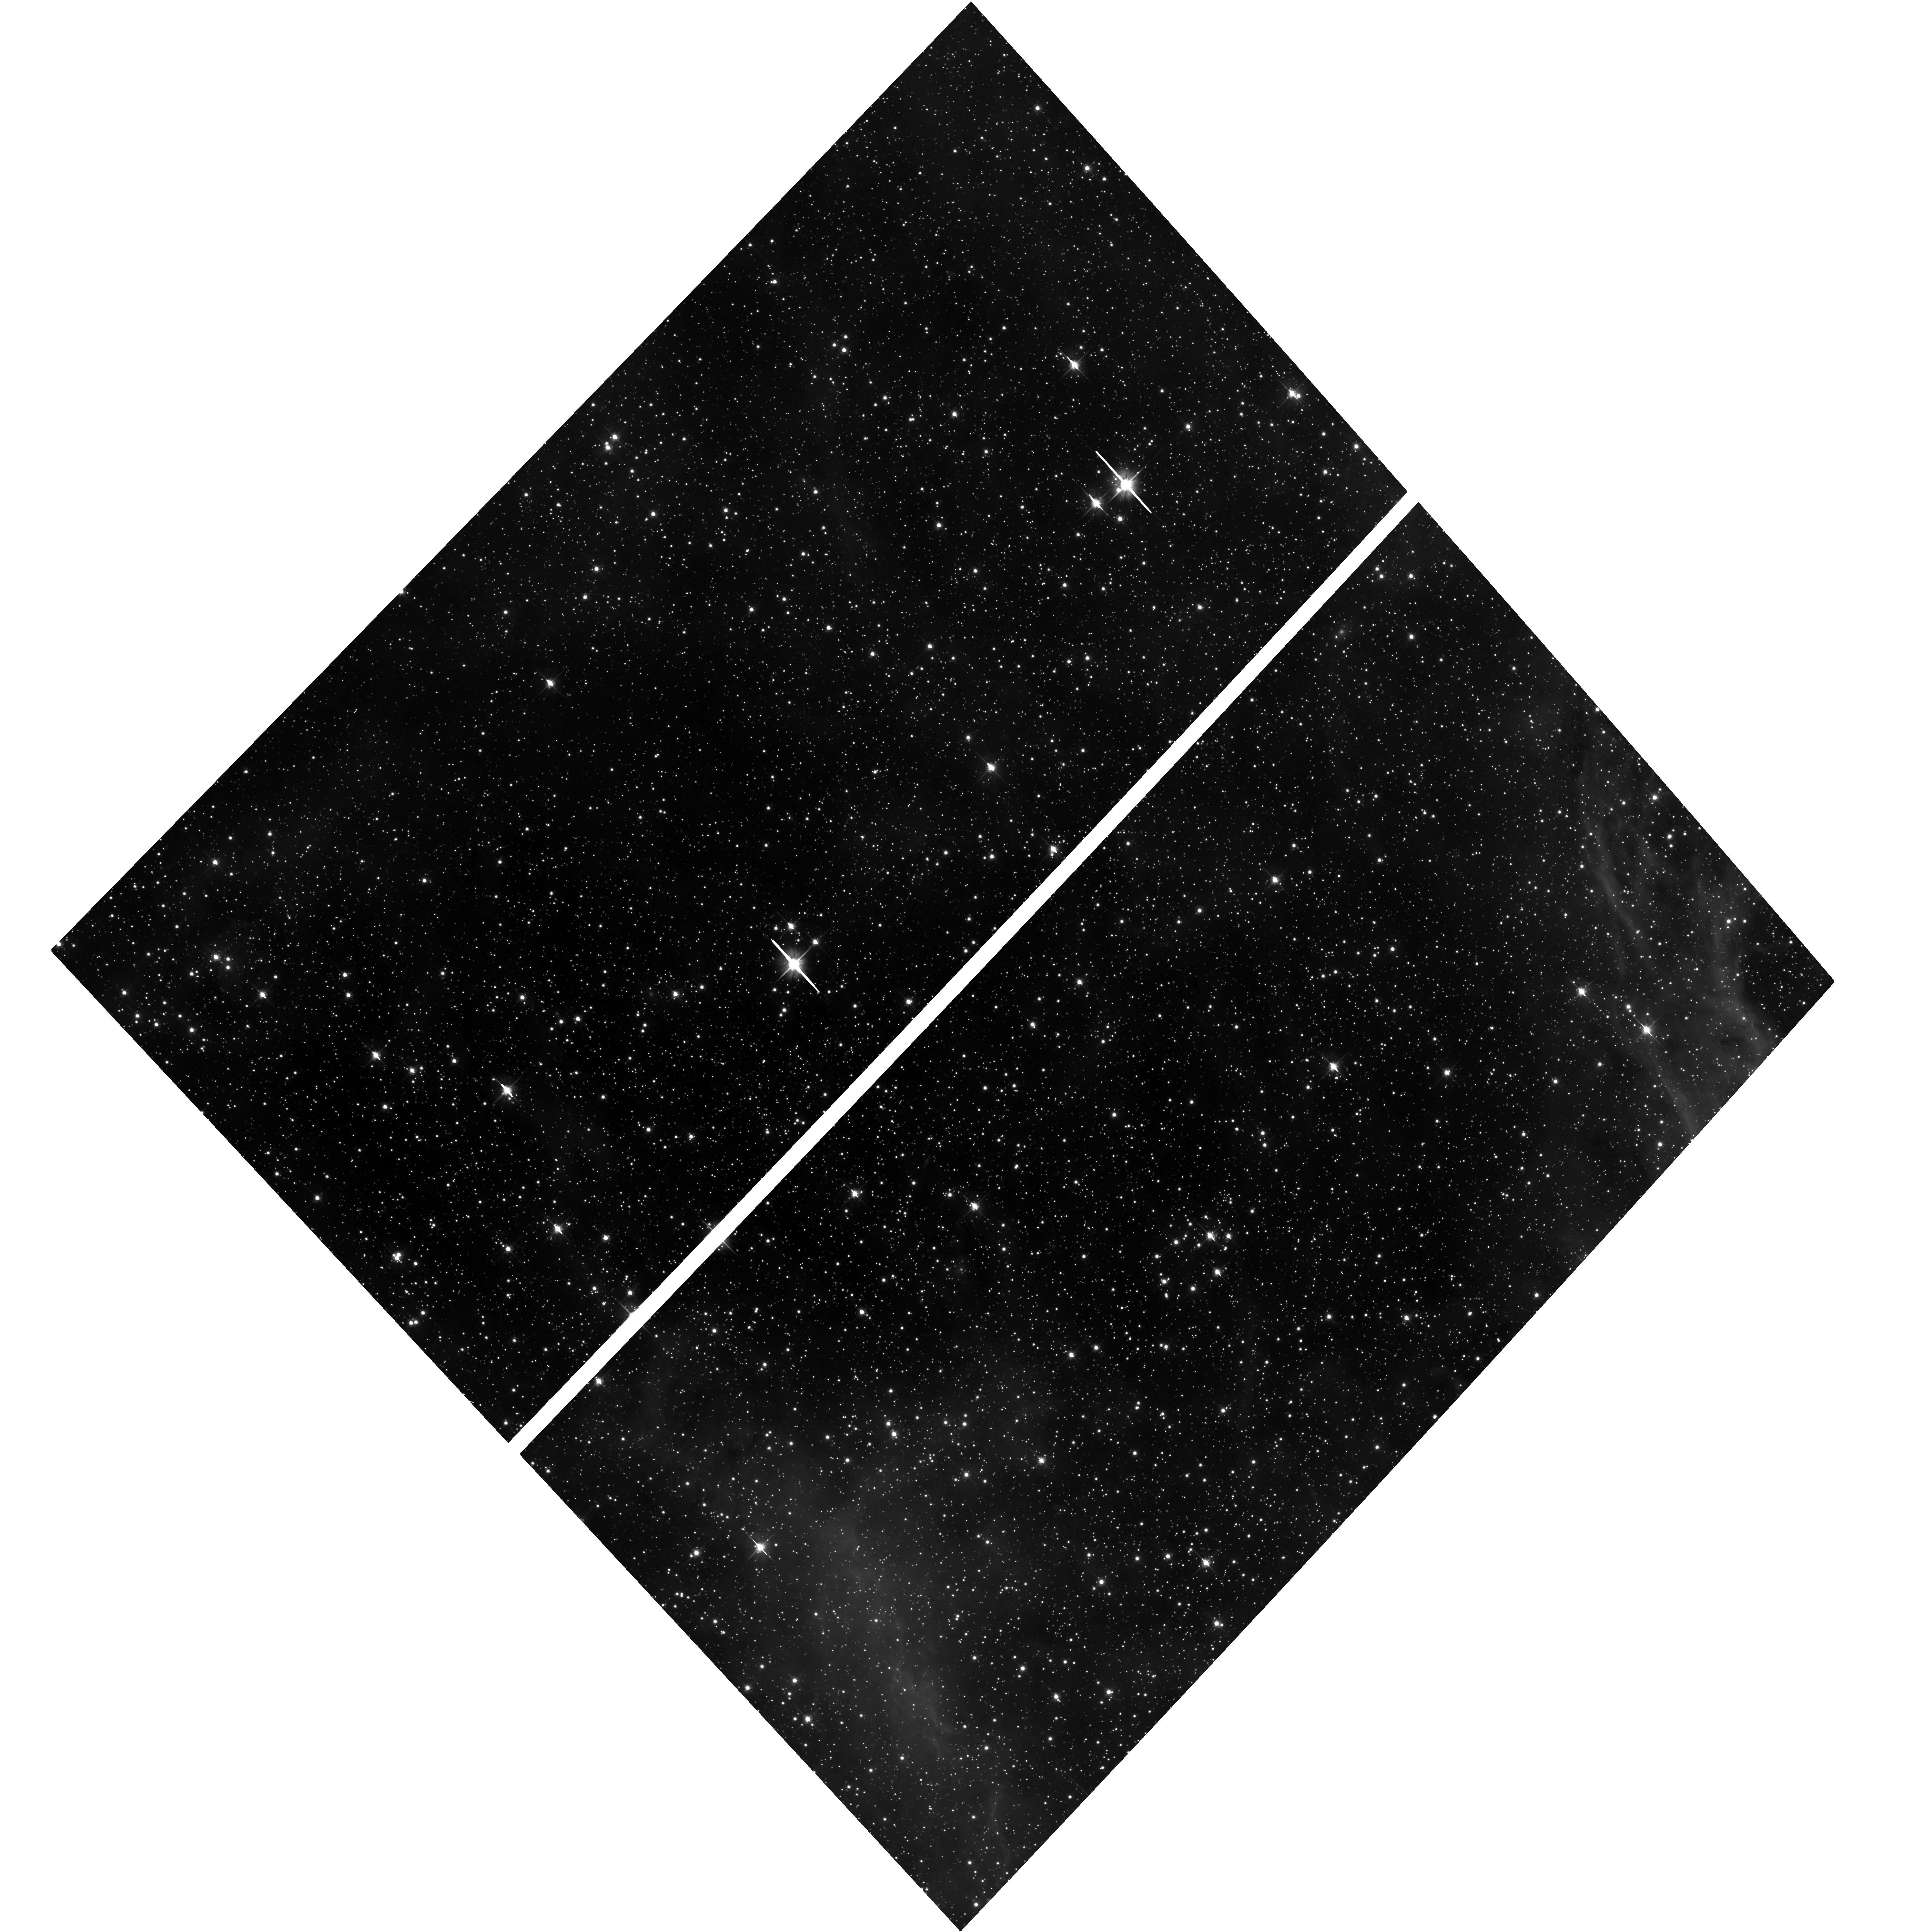
Target: SN1987A-PAR
Instrument: ACS/WFC
Filter: F606W
Exposure: 40 min
Observation ID: hst_10263_74_acs_wfc_f606w_j91o74

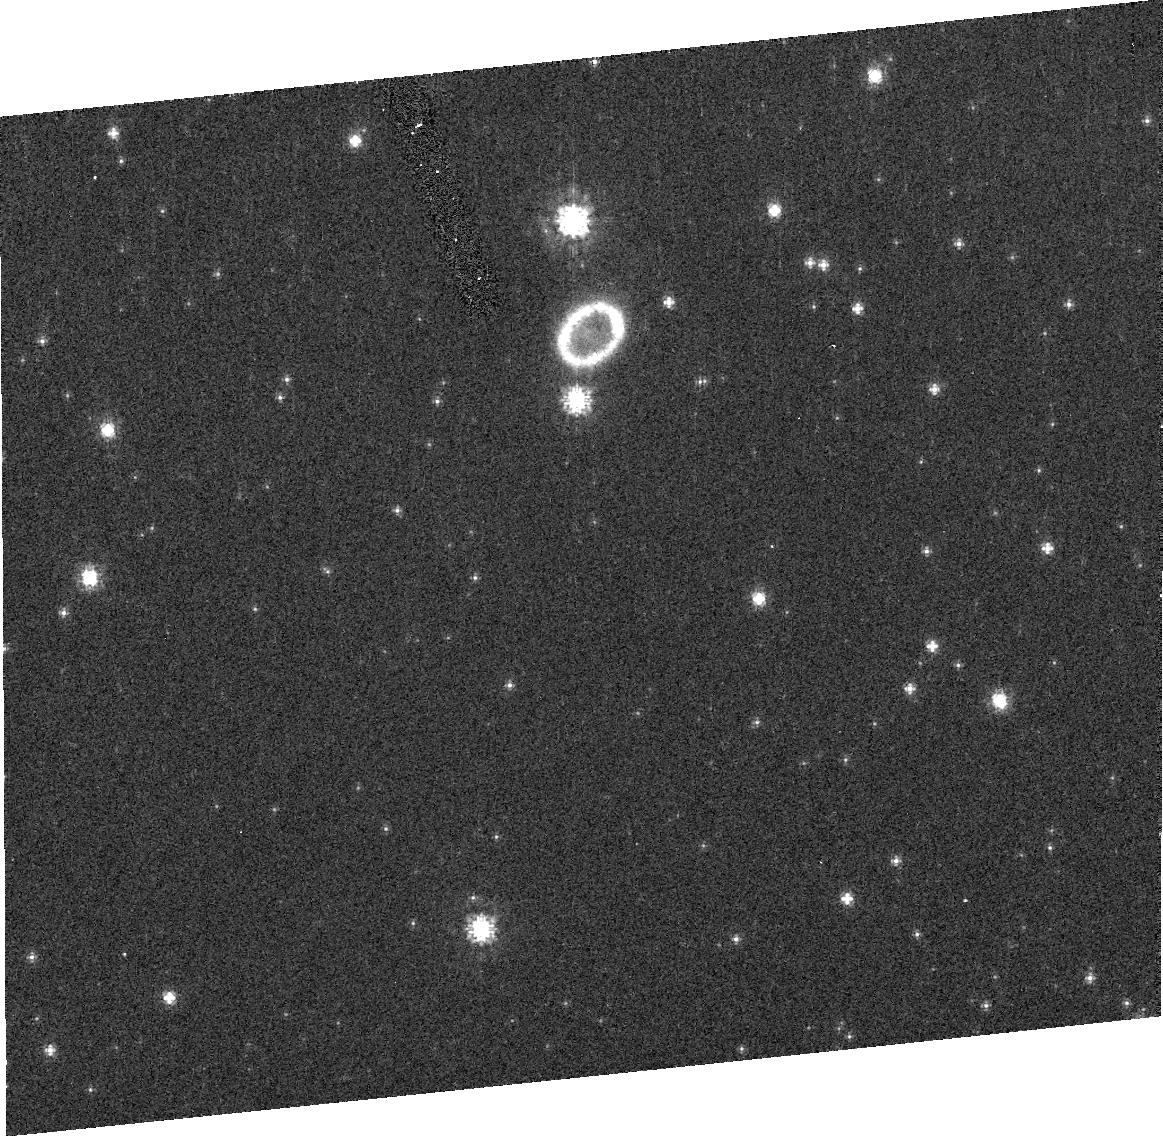
Target: SN1987A-GRISM-N130S
Instrument: ACS/HRC
Filter: F625W
Exposure: 2 min
Observation ID: j91o90020

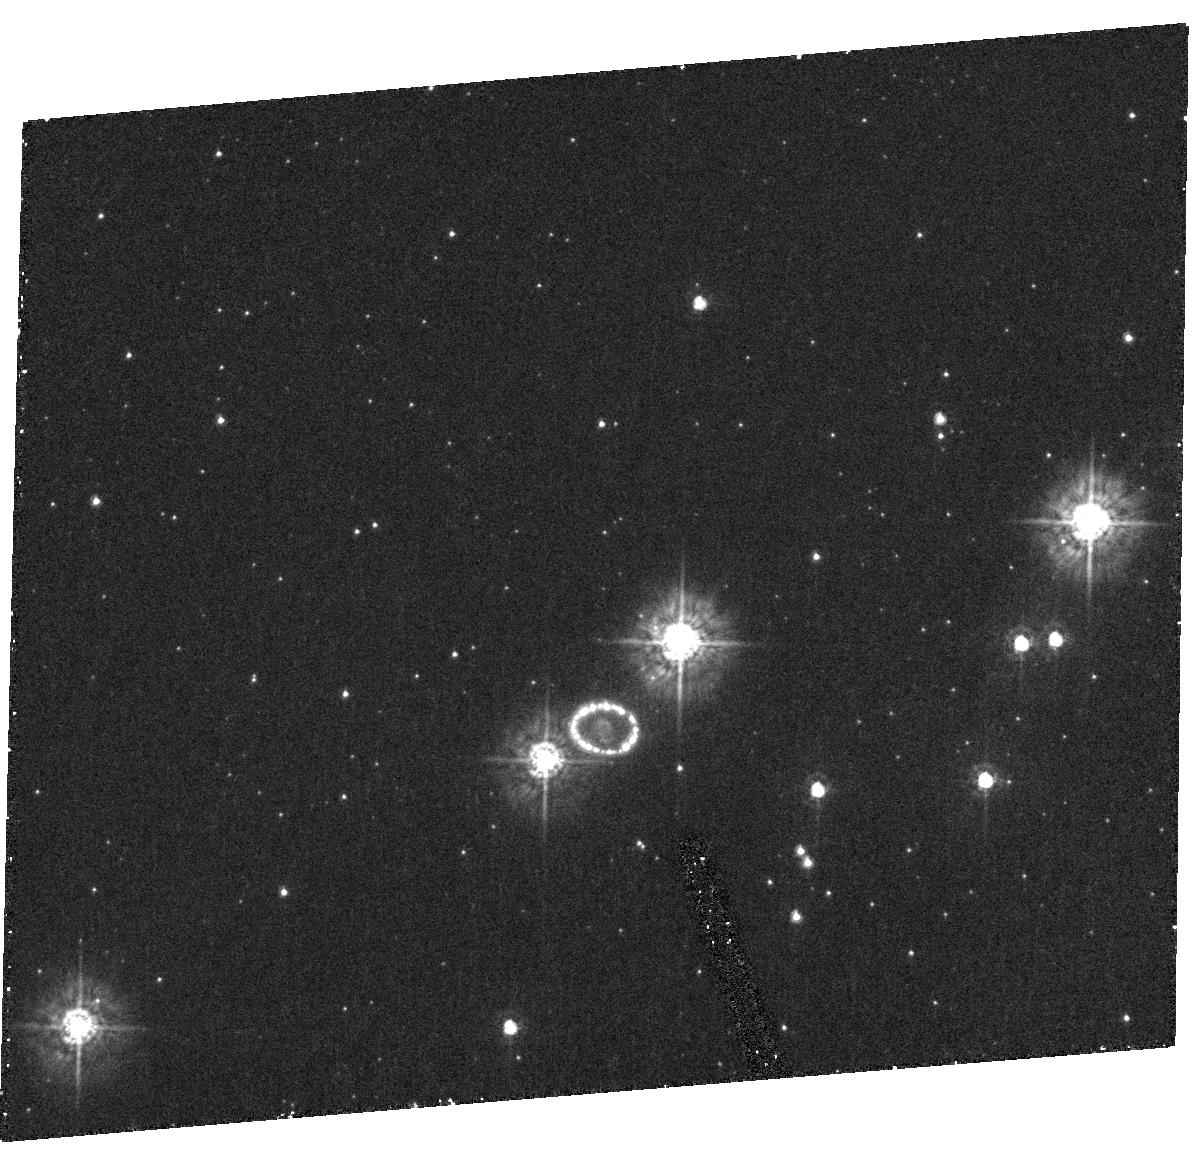
Target: SN1987A
Instrument: ACS/HRC
Filter: F330W
Exposure: 33 min
Observation ID: hst_10263_10_acs_hrc_f330w_j91o10

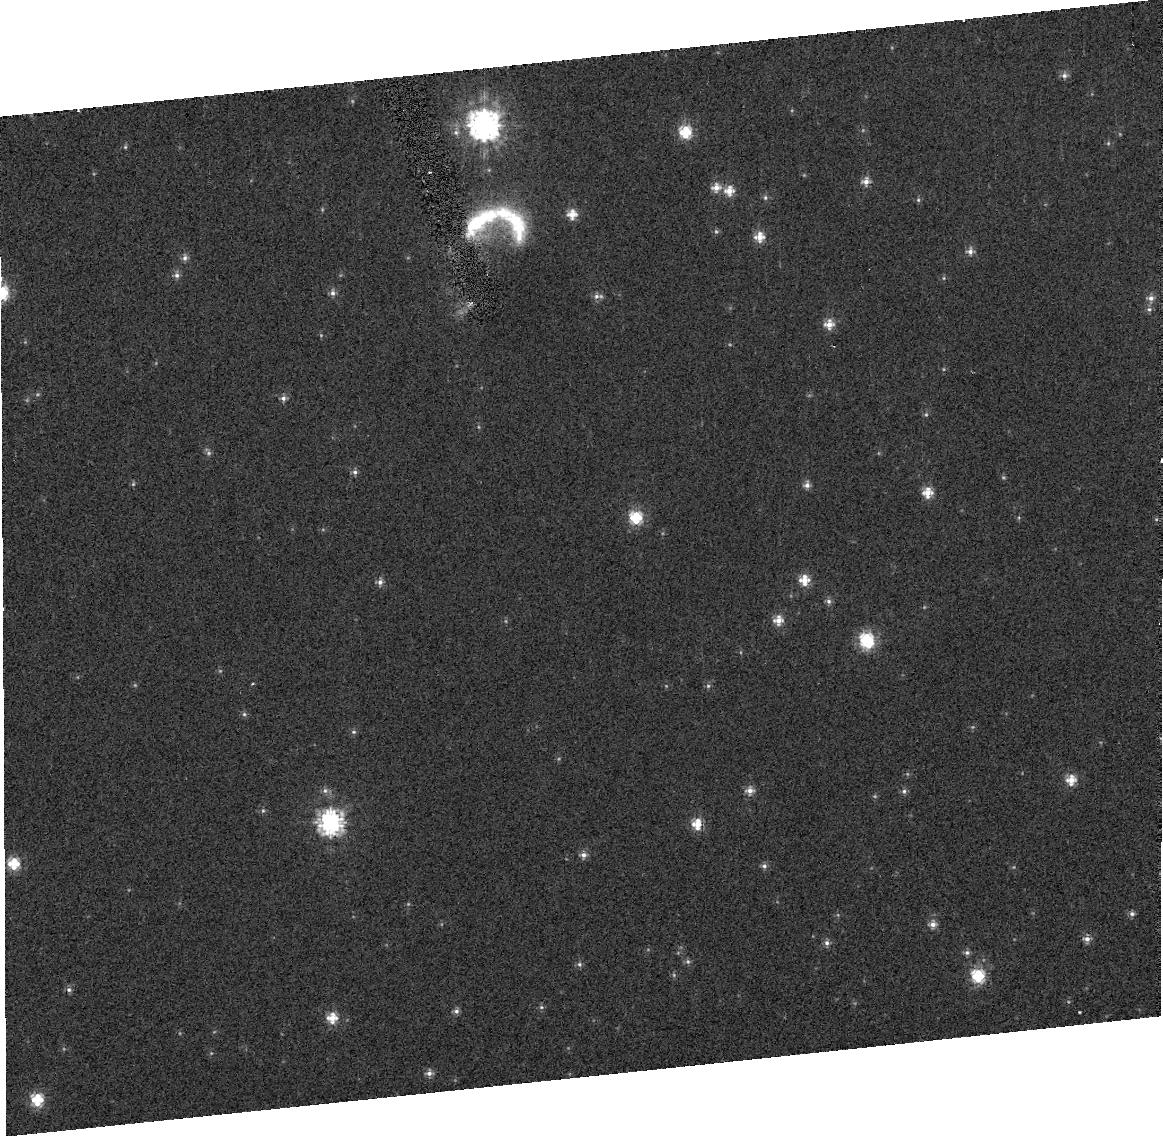
Target: SN1987A-GRISM-N130N
Instrument: ACS/HRC
Filter: F625W
Exposure: 2 min
Observation ID: j91o81020

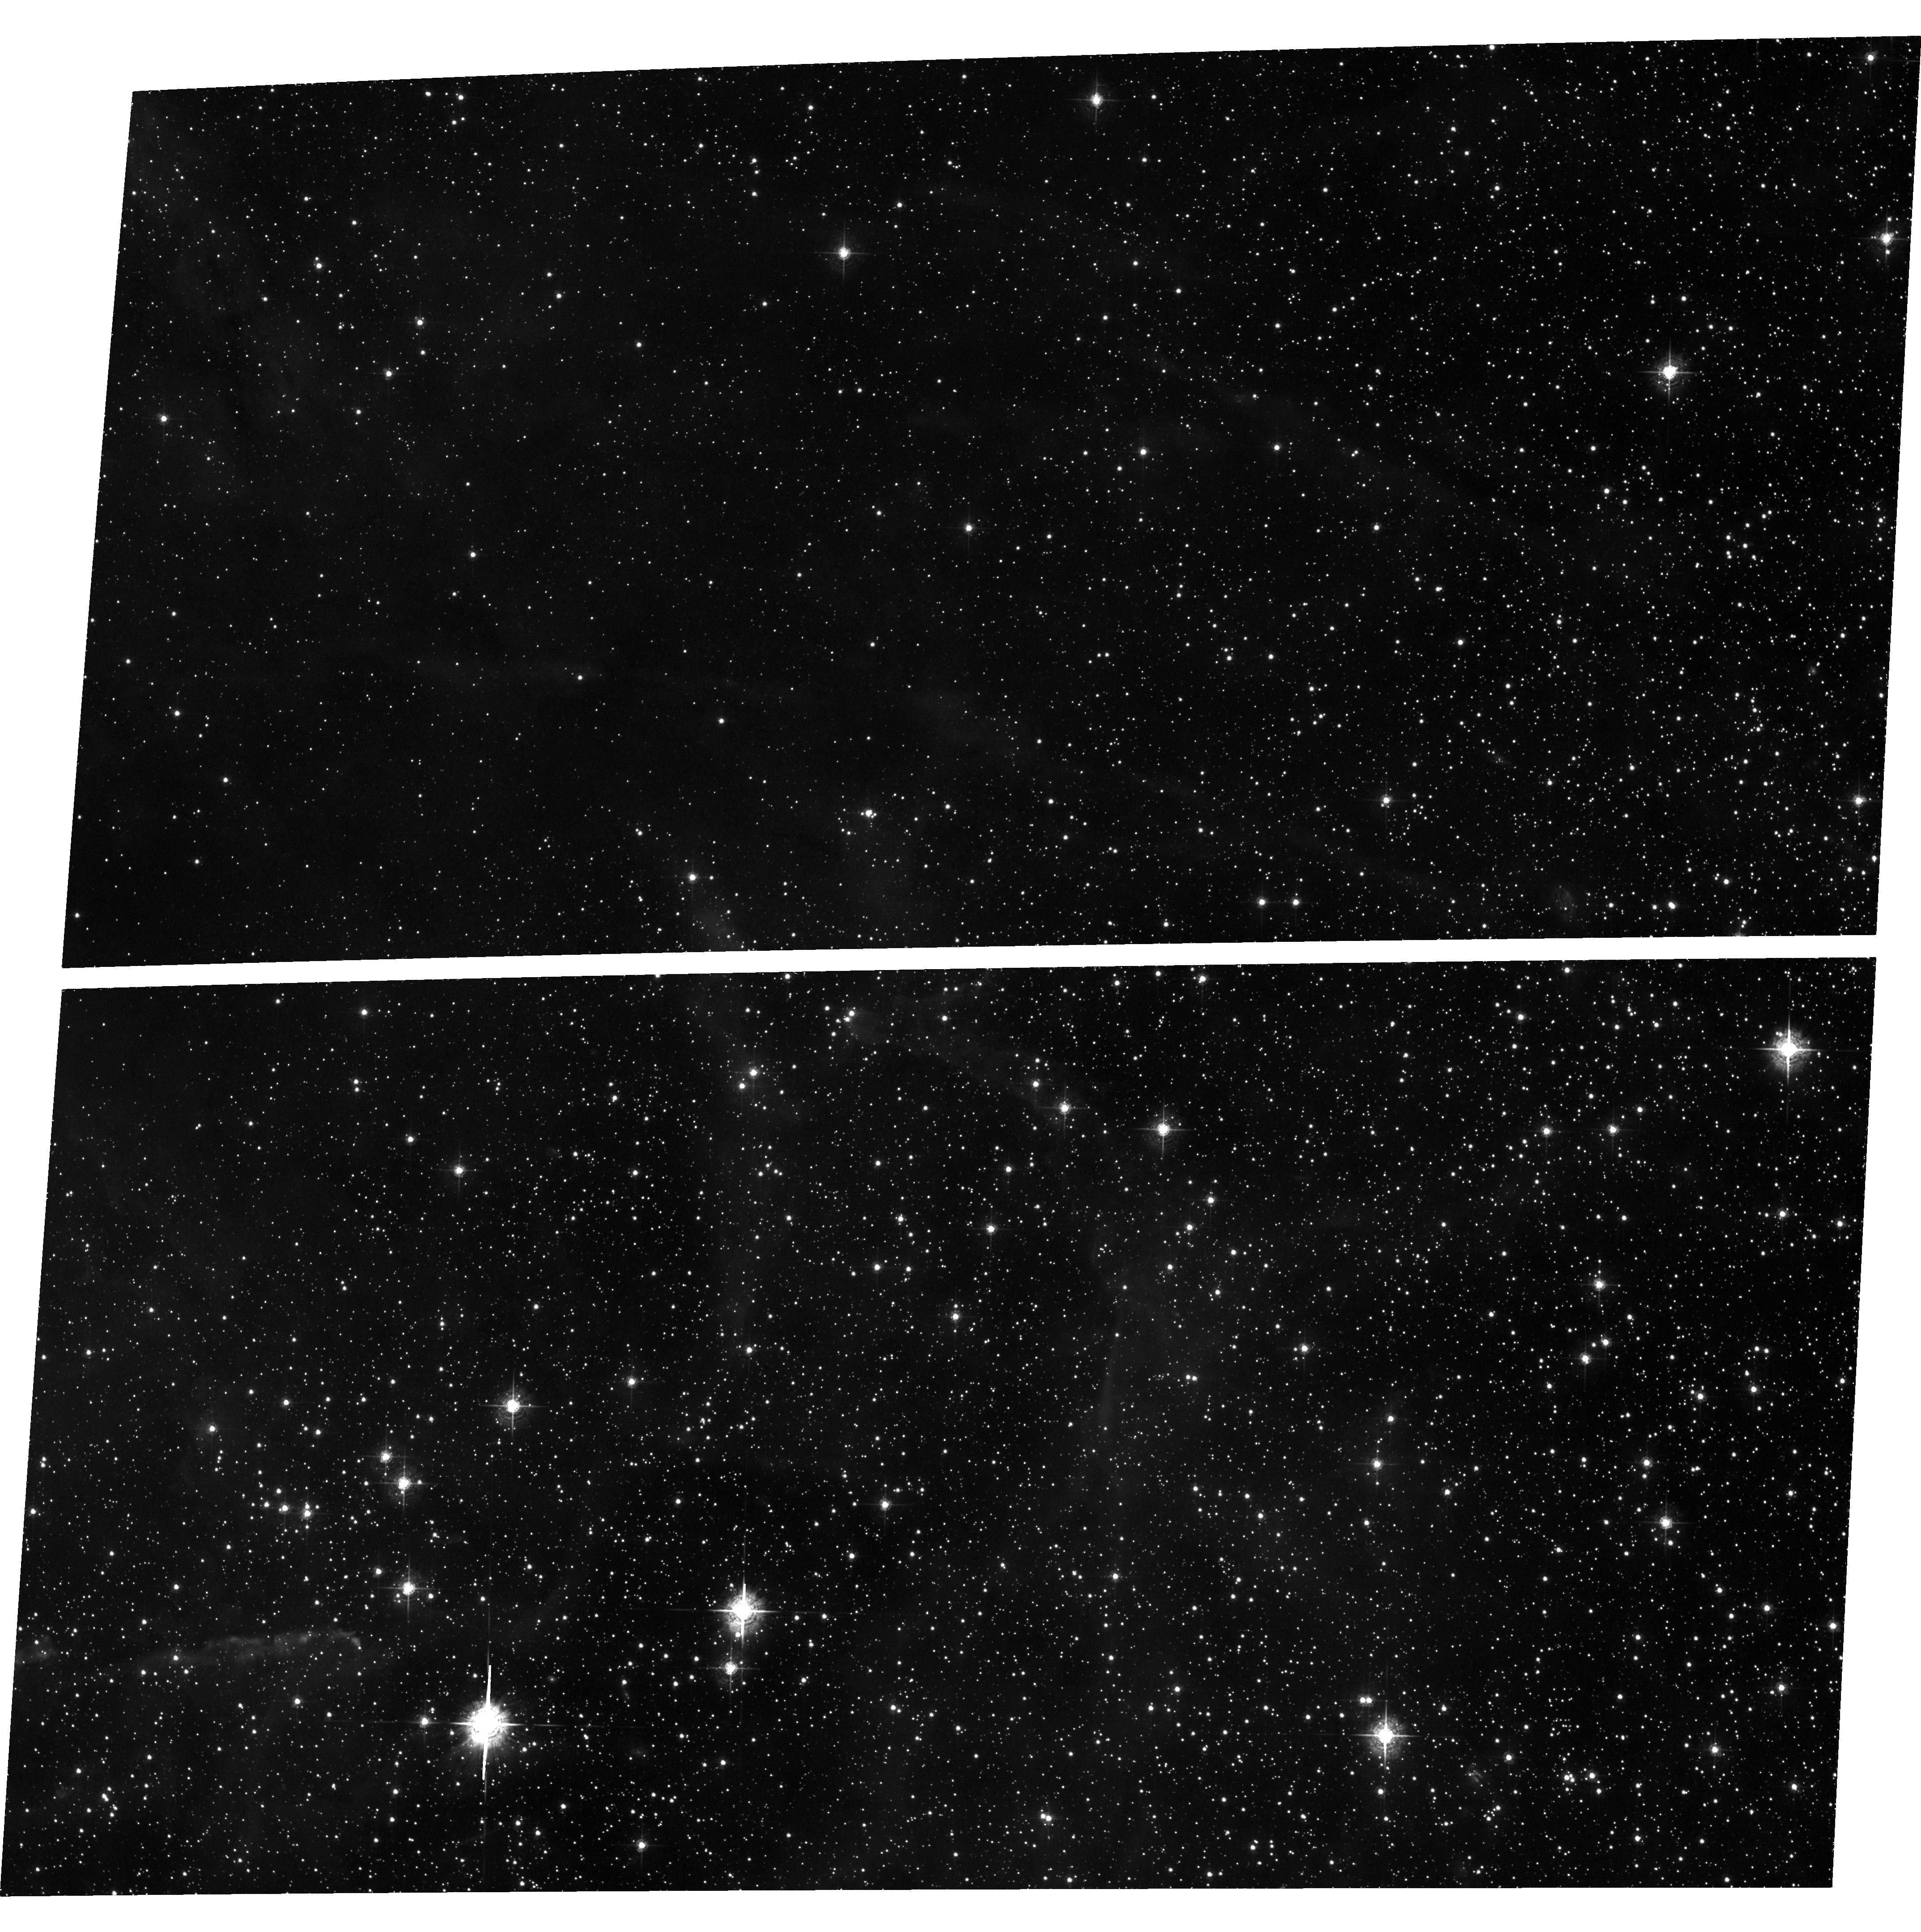
Target: field at RA 83.867°, Dec -69.270°
Instrument: ACS/WFC
Filter: F550M
Exposure: 50 min
Observation ID: hst_10263_10_acs_wfc_f550m_j91o10

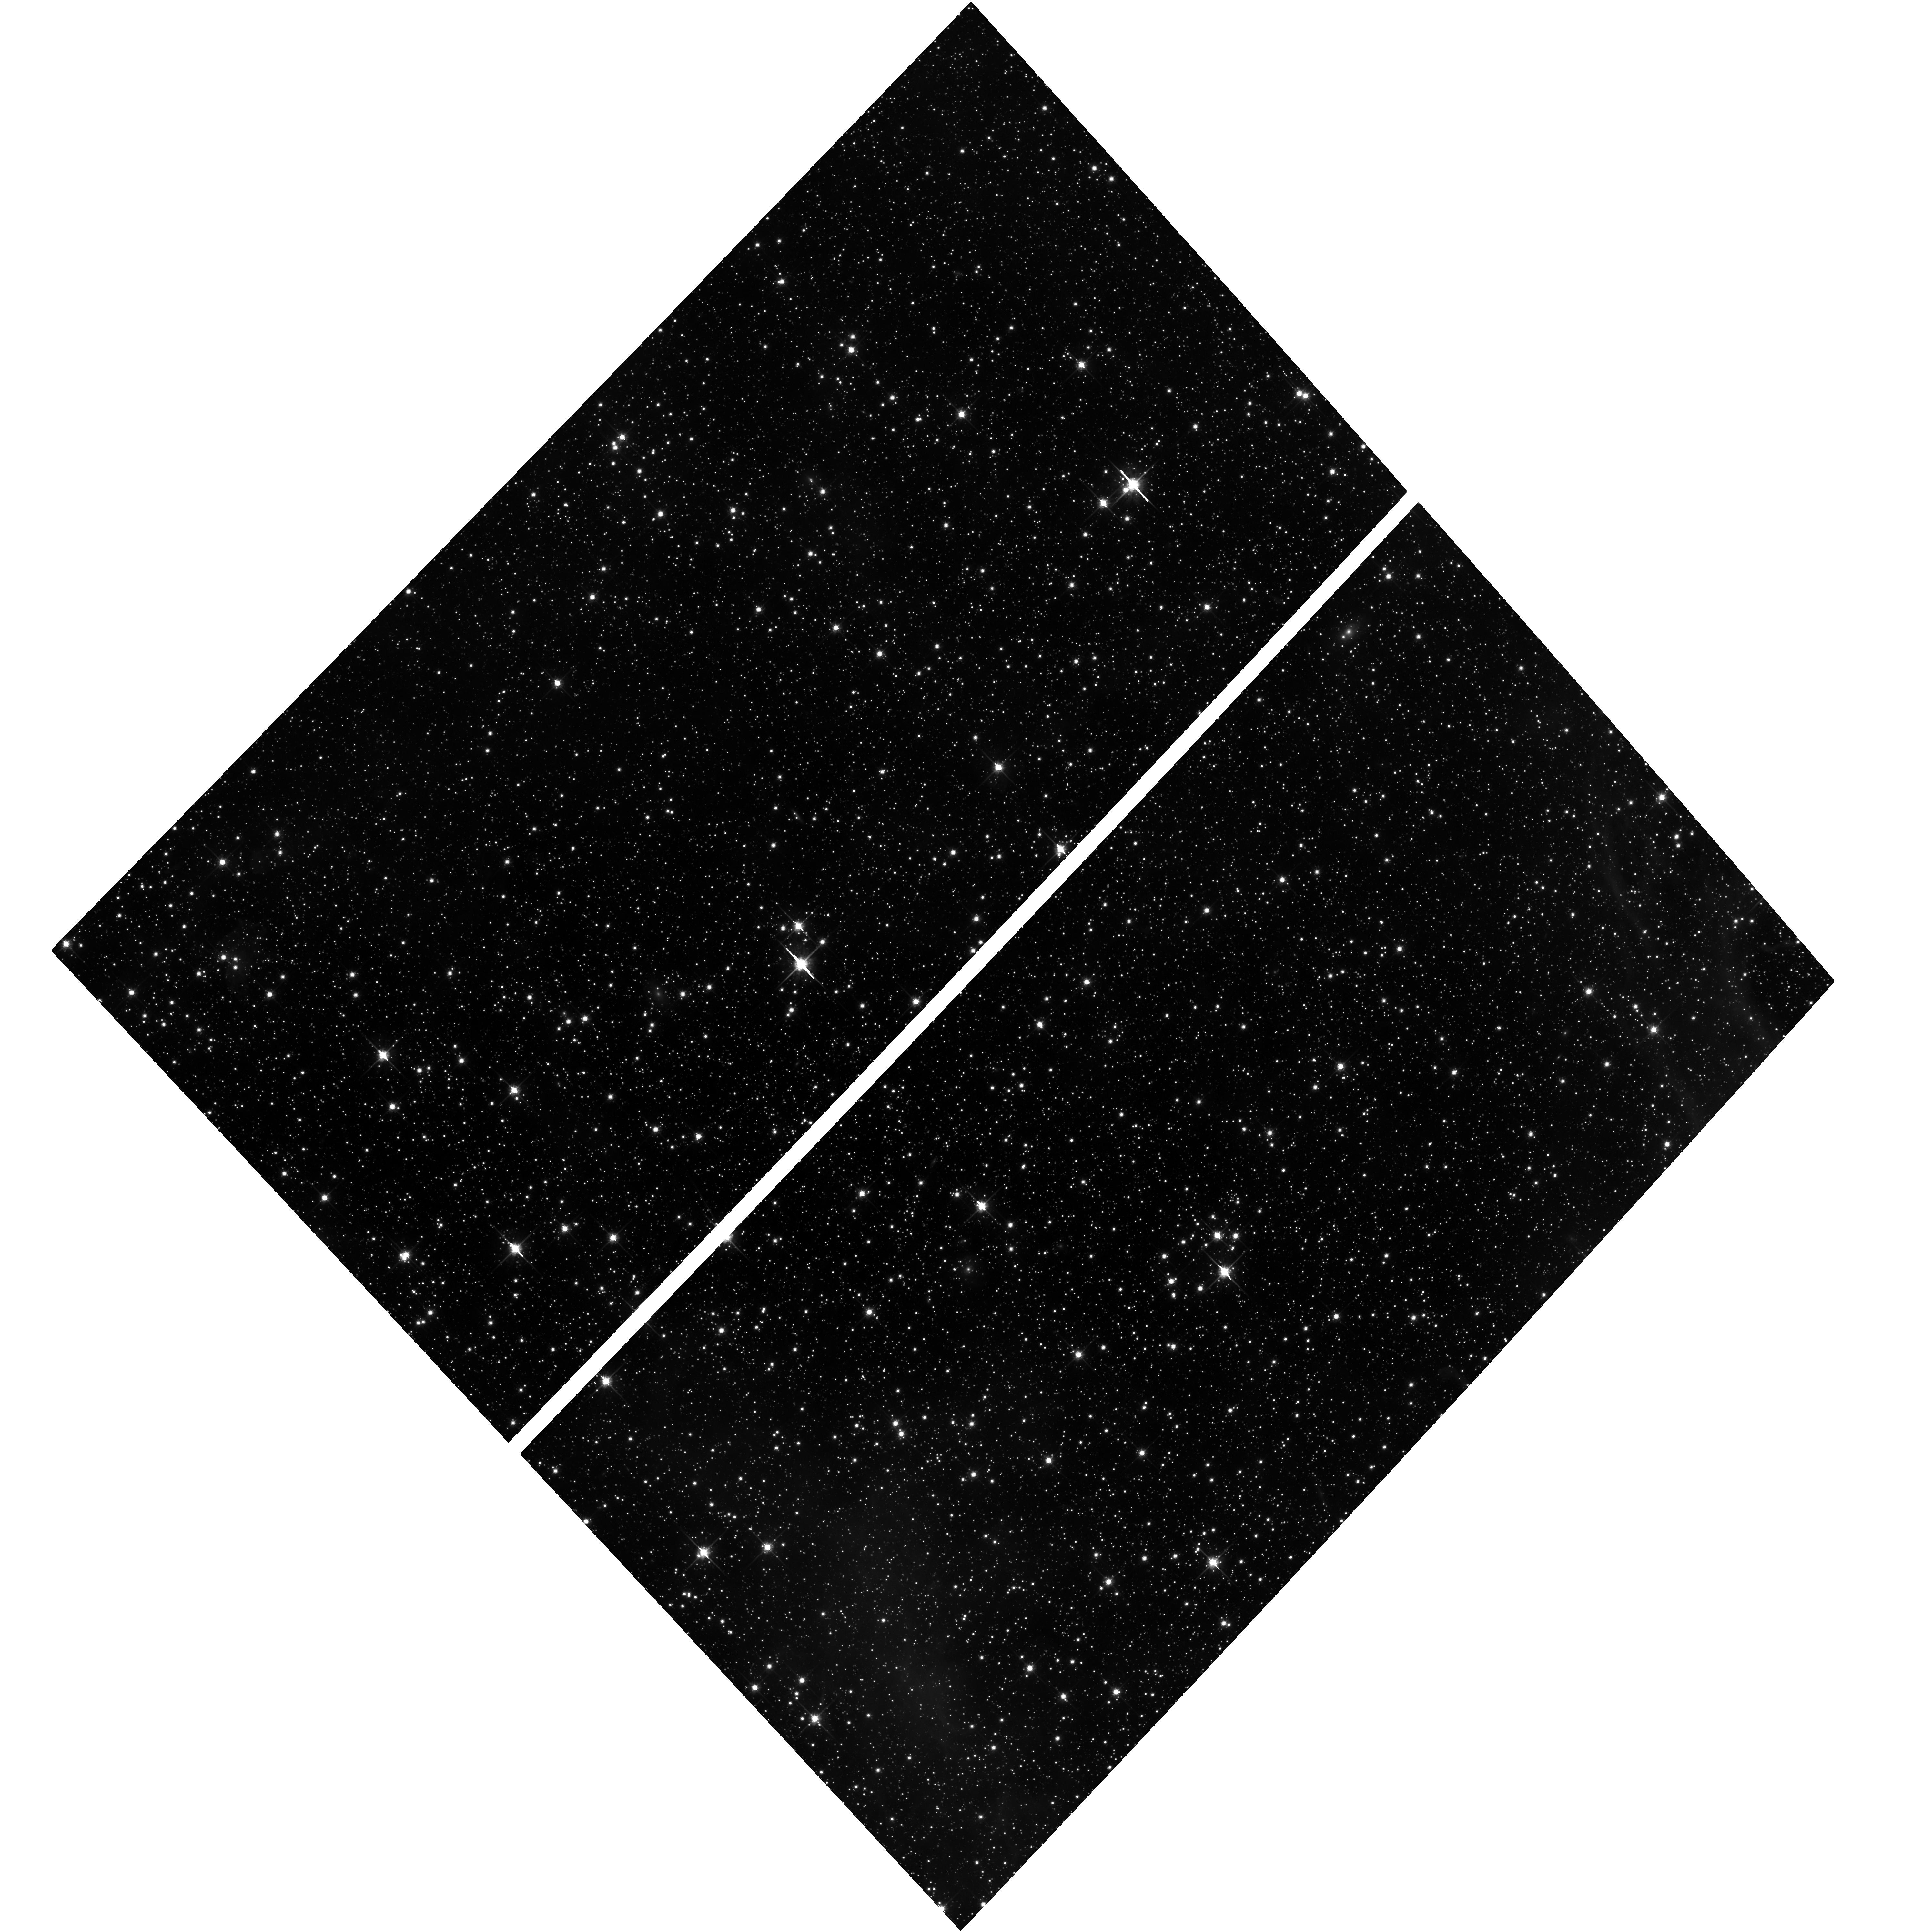
Target: SN1987A-PAR
Instrument: ACS/WFC
Filter: F814W
Exposure: 41 min
Observation ID: hst_10263_75_acs_wfc_f814w_j91o75

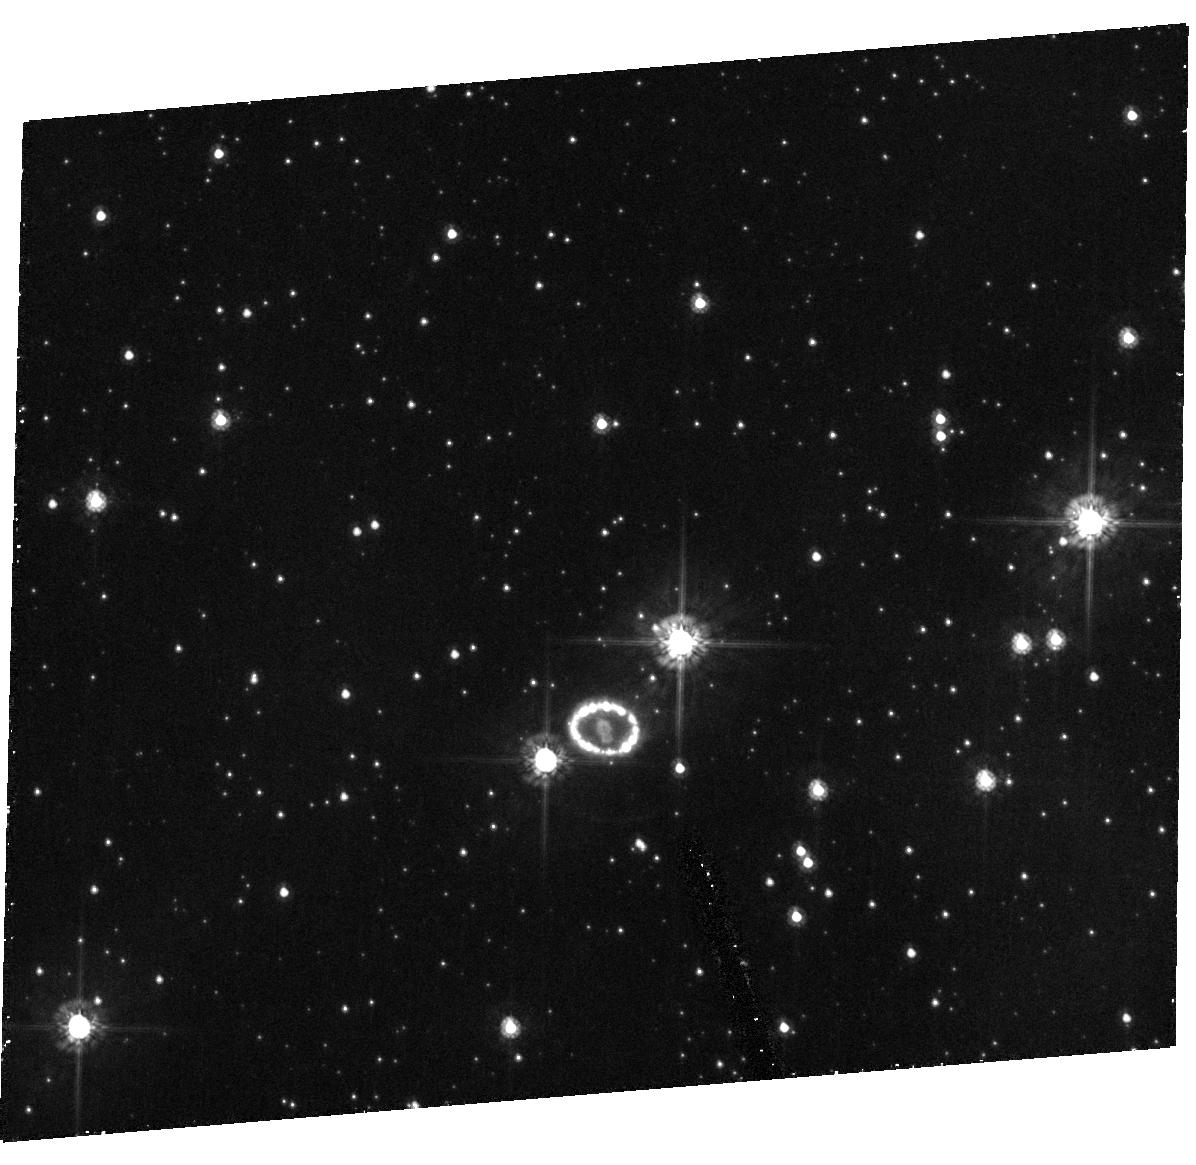
Target: SN1987A
Instrument: ACS/HRC
Filter: F555W
Exposure: 20 min
Observation ID: hst_10263_10_acs_hrc_f555w_j91o10

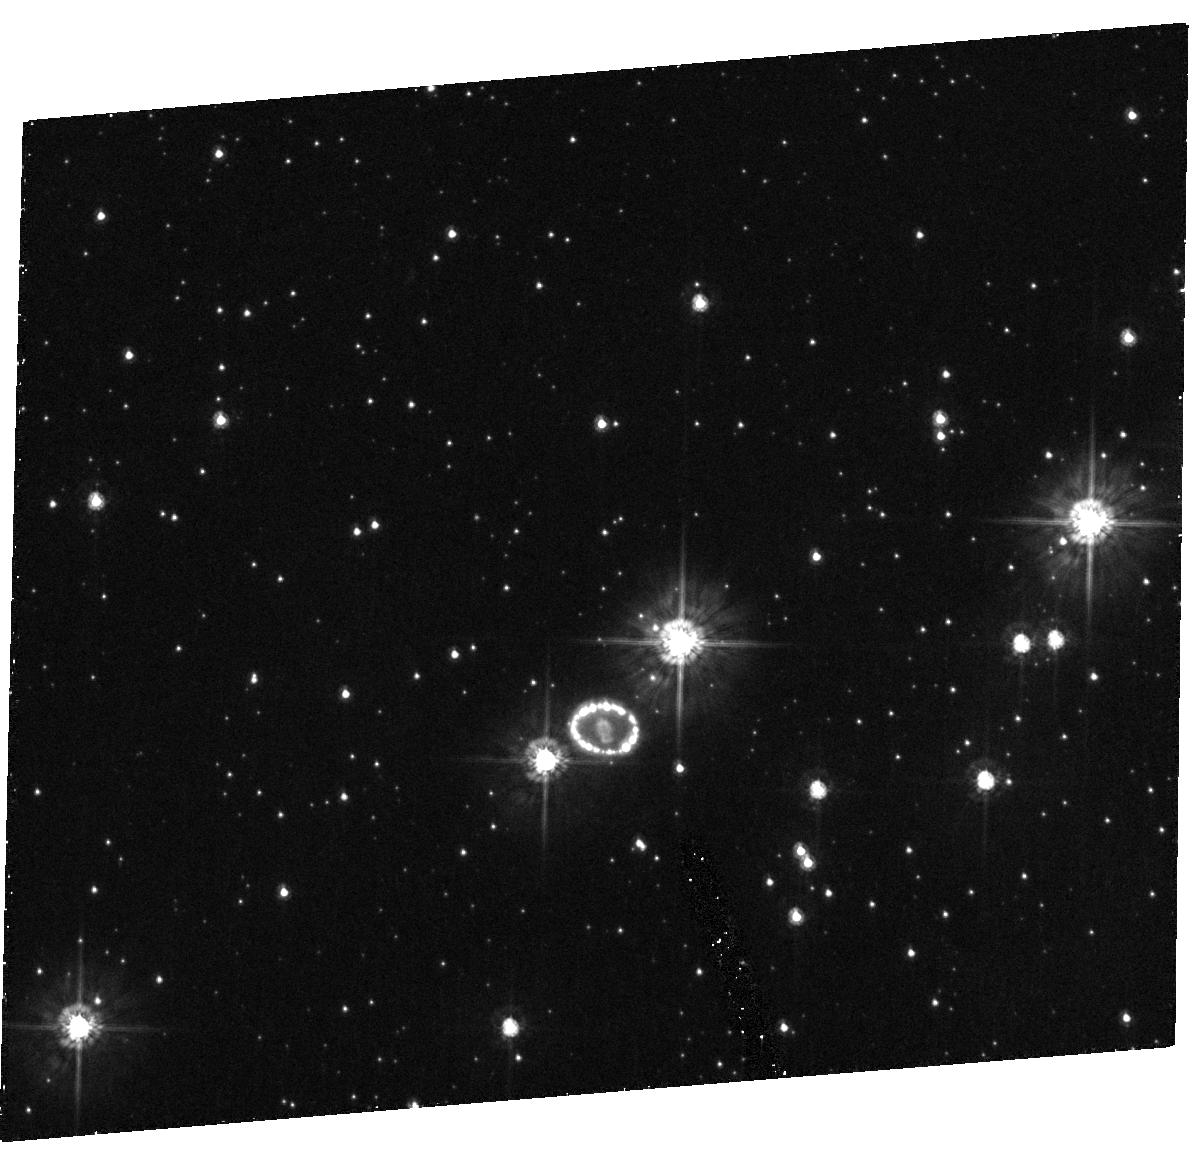
Target: SN1987A
Instrument: ACS/HRC
Filter: F435W
Exposure: 27 min
Observation ID: hst_10263_10_acs_hrc_f435w_j91o10

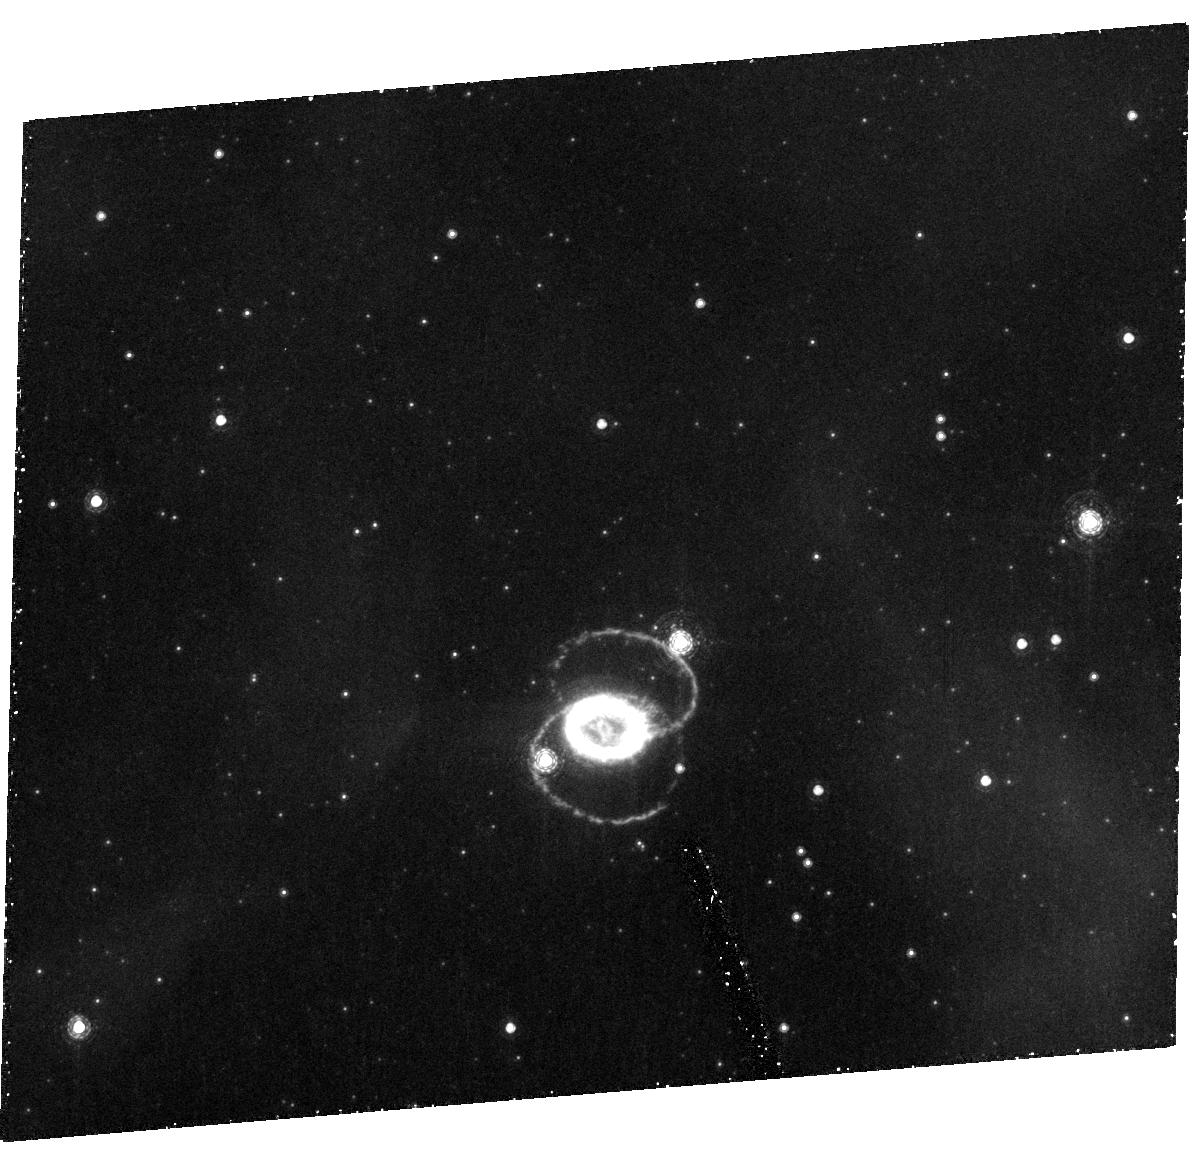
Target: SN1987A
Instrument: ACS/HRC
Filter: F658N
Exposure: 59 min
Observation ID: hst_10263_10_acs_hrc_f658n_j91o10

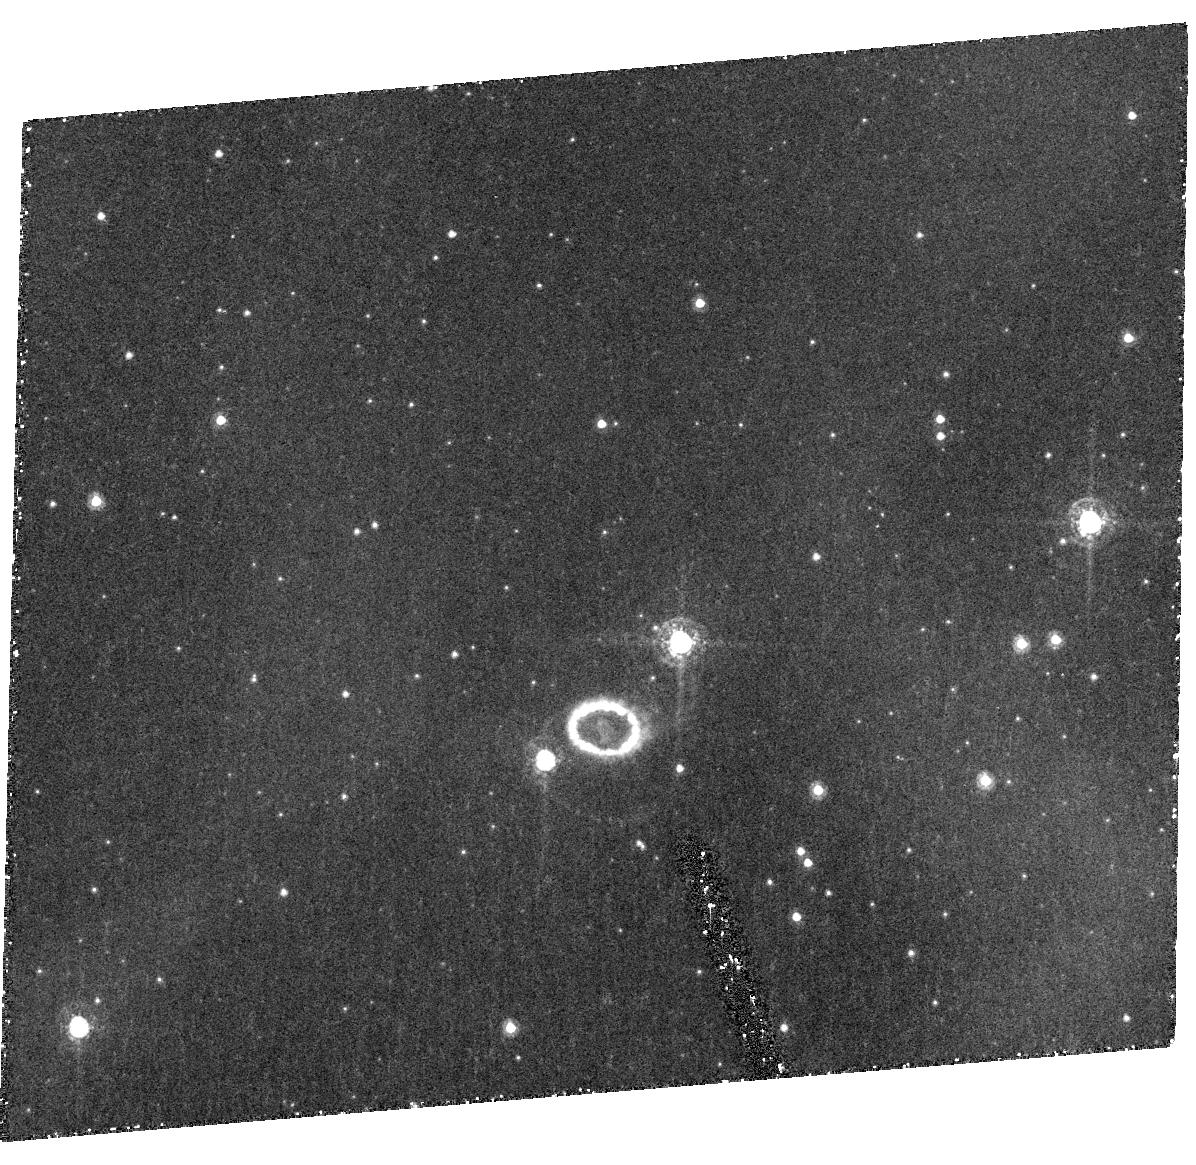
Target: SN1987A
Instrument: ACS/HRC
Filter: F502N
Exposure: 1 h
Observation ID: hst_10263_10_acs_hrc_f502n_j91o10

SAINTS - Supernova 1987A INTensive Survey (PI: Kirshner, Robert P.)

SAINTS is a program to observe SN 1987A, the brightest supernova in 383 years, as it transforms into supernova remnant (SNR) 1987A, the youngest supernova remnant. HST is the unique and perfect match in scale and in field for spatially-resolved observations of SN 1987A. Rapid changes are taking place in a violent encounter between the fastest-moving debris and the circumstellar ring. This one-time-only event, leading to suddenly appearing hotspots and new emission that can reveal previously hidden gas, is powered by shocks that can be studied simultaneously with HST and with Chandra to great advantage. Both the optical and X-ray flux from the ring are rising rapidly so prompt observations are needed in Cycle 13. Our previous observations reveal a remarkable reverse shock moving upstream through the expanding debris. The reverse shock provides a powerful tool for dissecting the radial structure of the vanished star. The debris from the explosion itself, still excited by radioactivity, is now well resolved by ACS and seen to be aspherical, providing direct clues to the mechanism of the explosion. Many questions about SN 1987A remain unanswered. SAINTS is a comprehensive attempt to use HST to establish the facts of SN 1987A, help to answer interesting questions, and to observe the birth of SNR 1987A.